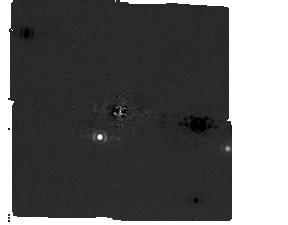
Target: -eps-Ind. Instrument: MIRI/CORON. Filter: F1140C+4QPM_1140. Exposure: 1.2 h. Observation ID: jw05037-c1003_t001_miri_f1140c-mask1140

Confirmation of the closest directly detected exoplanet: a super-Jupiter orbiting Eps Ind A (PI: Matthews, Elisabeth C)

We will confirm that a candidate companion to Eps Ind A is indeed a massive planet, and detect (or place stringent constraints on) a second massive planet in the system. Eps Ind A is the ideal location to search for solar-age exoplanets: the system is nearby, hosts a known RV planet, and is co-moving with a benchmark brown dwarf binary. Even super-Jupiters orbiting the ~4Gyr Eps Ind A could be as cold as ~200K, far older and colder than any imaged planet to date. Only JWST, with its excellent mid-IR sensitivity, can detect such companions - and these companions would be exquisite targets for detailed atmospheric characterization in future cycles. Radial velocity and astrometric measurements suggest a planet with mass ~3Mjup and semi-major axis ~8-11au - readily resolvable and detectable with JWST/MIRI. JWST Cycle 1 images of Eps Ind A reveal a candidate companion that is consistent in color and magnitude with a massive (~10Mjup) planet. However, the position angle and mass of the candidate is different than expected from RV/astrometric models of the companion orbit - perhaps suggesting there are two giant planets in this system, with only one of these detected in the MIRI images. No counterpart is seen at the background location in archival Spitzer 8um and 24um images, and the object is challenging to explain as a chance-aligned background. A second epoch of observations will allow us to test for common proper motion to confirm that the source is a planet and not a chance-aligned background, carry out preliminary orbit fitting efforts to constrain a planet mass and test planet evolution models, and place further constraints on a proposed second candidate in the system.